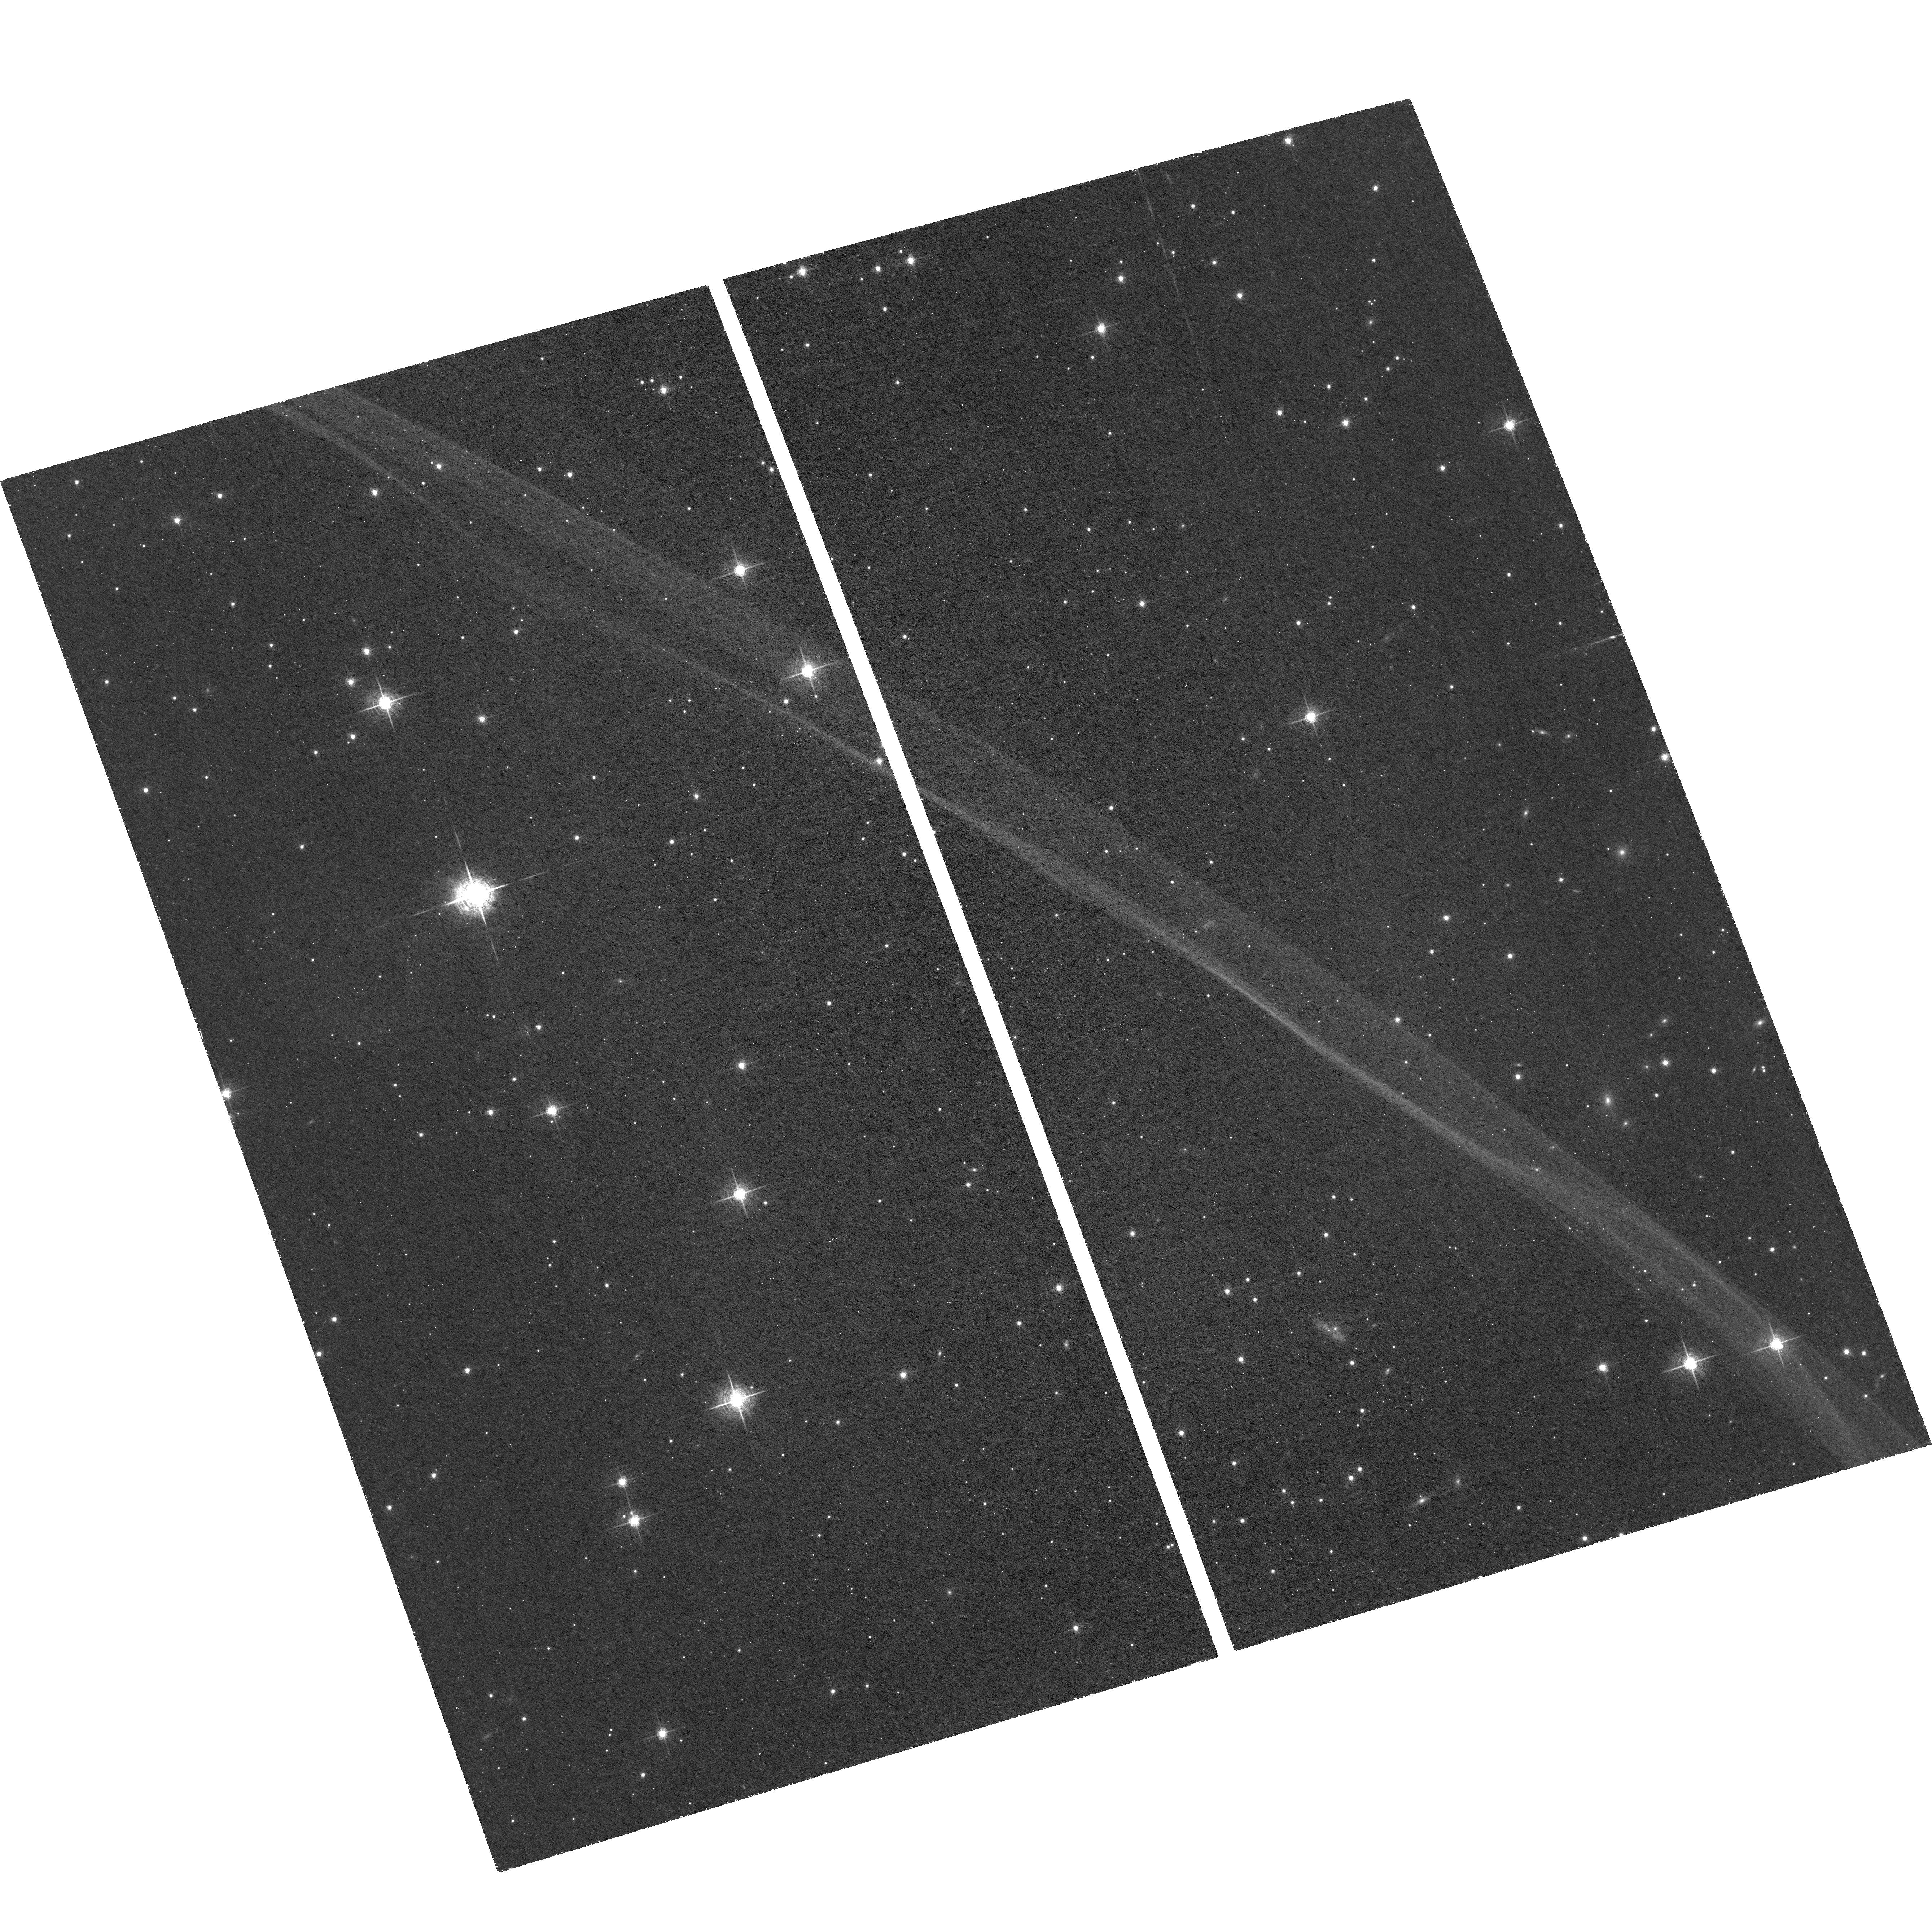
Target: SN1006-NW-FILAMENT. Instrument: ACS/WFC. Filter: F658N. Exposure: 2.3 h. Observation ID: hst_15120_01_acs_wfc_f658n_jdo001

Measuring the Deceleration of a Supernova Remnant Shock Wave using High-Precision Astrometry (PI: Williams, Brian)

We propose a third epoch of HST imaging of the NW filament of the remnant of SN 1006. Proper motions have been measured for this remnant in multiple wavelengths, and are nearly 0.3" per year in the NW filament, the only part of the remnant that is bright at optical wavelengths. A first epoch observation with HST was done in 2006, with a second epoch completed in 2013. We propose for a third epoch, with which we will measure, for the first time, the change in the velocity of the shock wave of a supernova remnant. Doing this will require high-precision astrometry, as we will need to measure the proper motions to an accuracy of a few tenths of a milliarcsecond per year. This is achievable with HST, and members of our group have made measurements even more accurate than this in recent years on other astronomical sources. A direct deceleration measurement would avoid the sources of uncertainty that are encountered by indirect inferences. This measurement would add an additional constraint to hydrodynamic simulations of the evolution of SN 1006, as well as serve as a diagnostic on the density of the interstellar medium that the shock wave is sweeping up. Only Hubble has the capabilities of performing a measurement like this, and a measurement of the deceleration of this shock wave would open a new window into SNR evolution for SN 1006 and other remnants with fast shock waves.